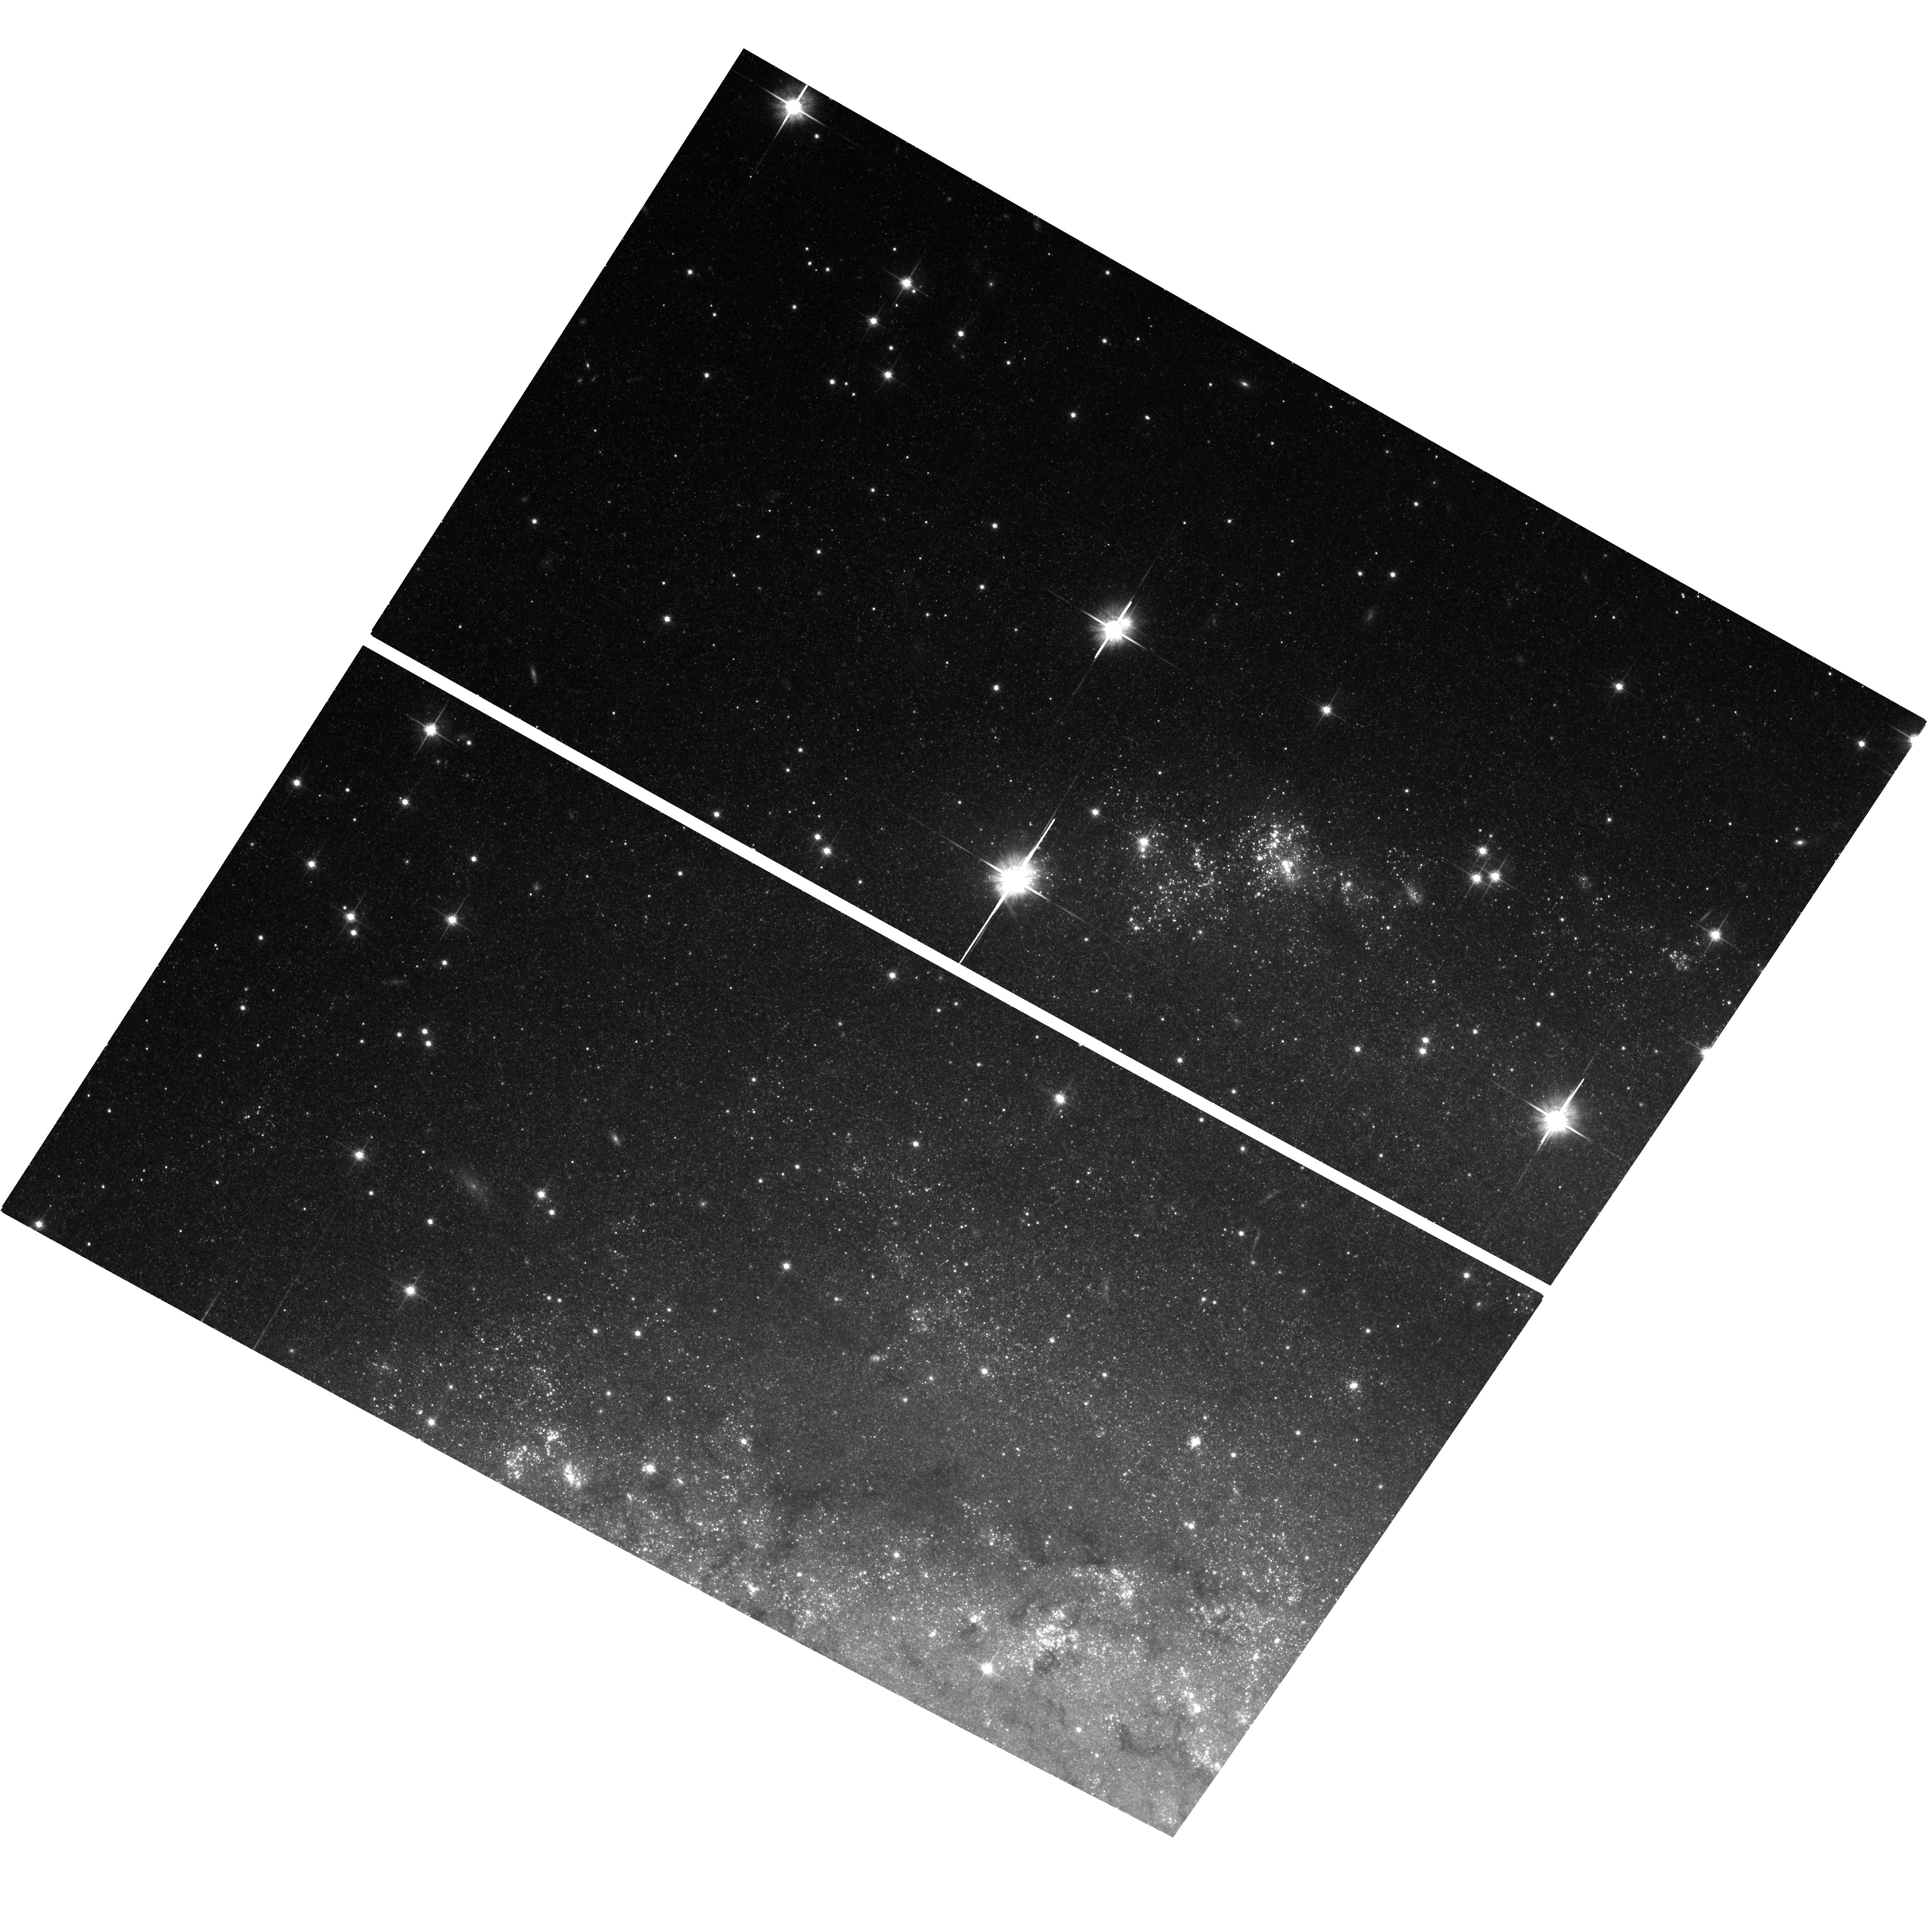
Target: field at RA 308.750°, Dec 60.206°
Instrument: ACS/WFC
Filter: F814W
Exposure: 40 min
Observation ID: hst_12450_05_acs_wfc_f814w_jbok05

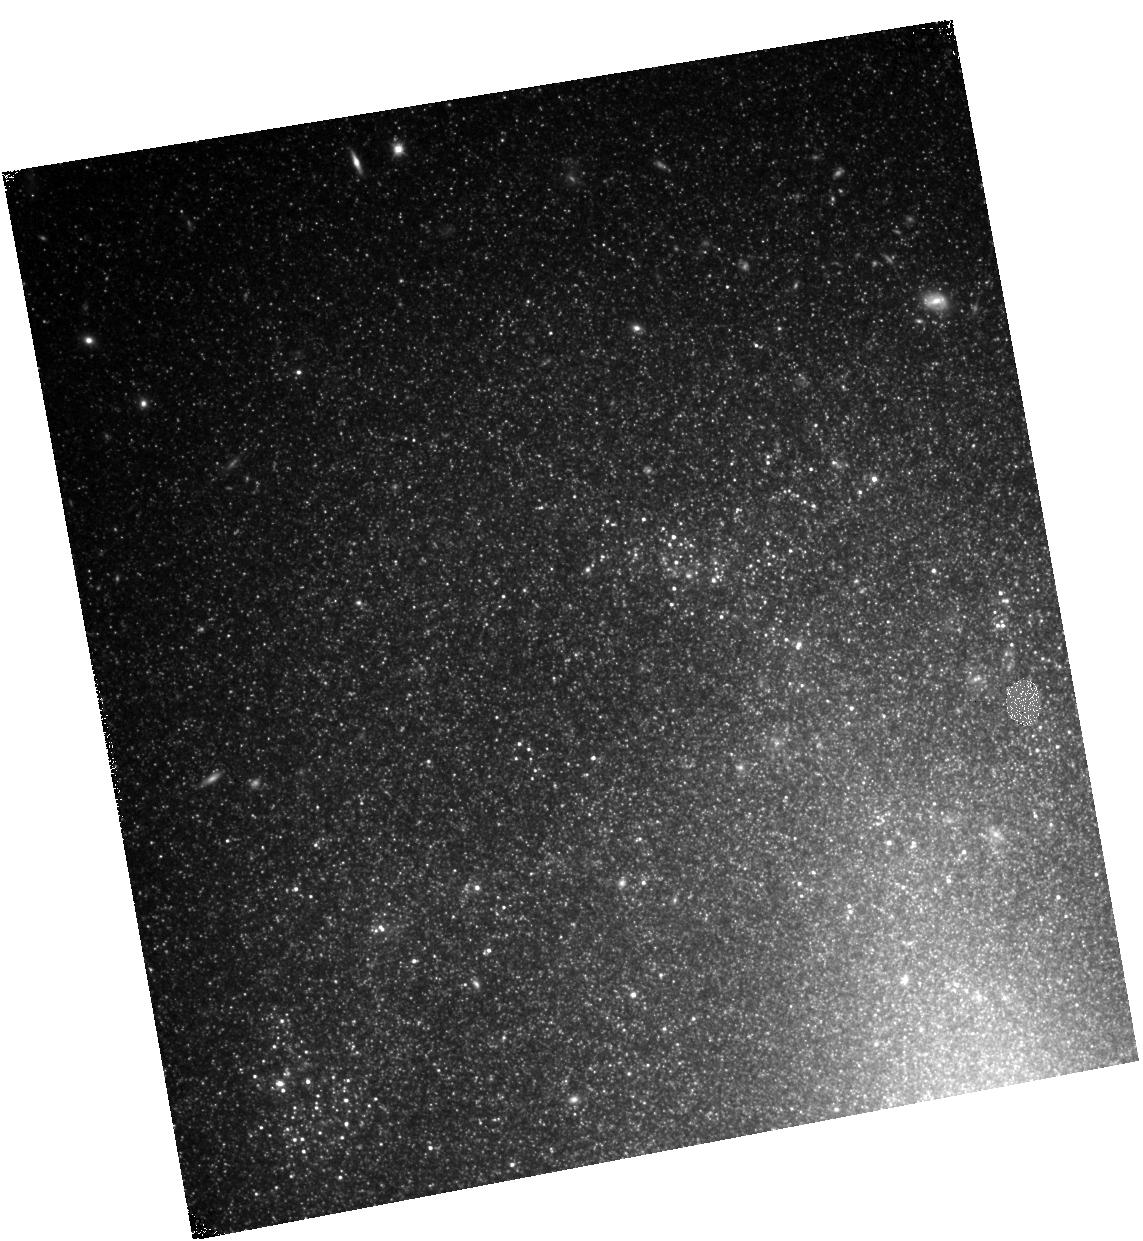
Target: SN-2002BU
Instrument: WFC3/IR
Filter: F110W
Exposure: 23 min
Observation ID: hst_12450_03_wfc3_ir_f110w_ibok03

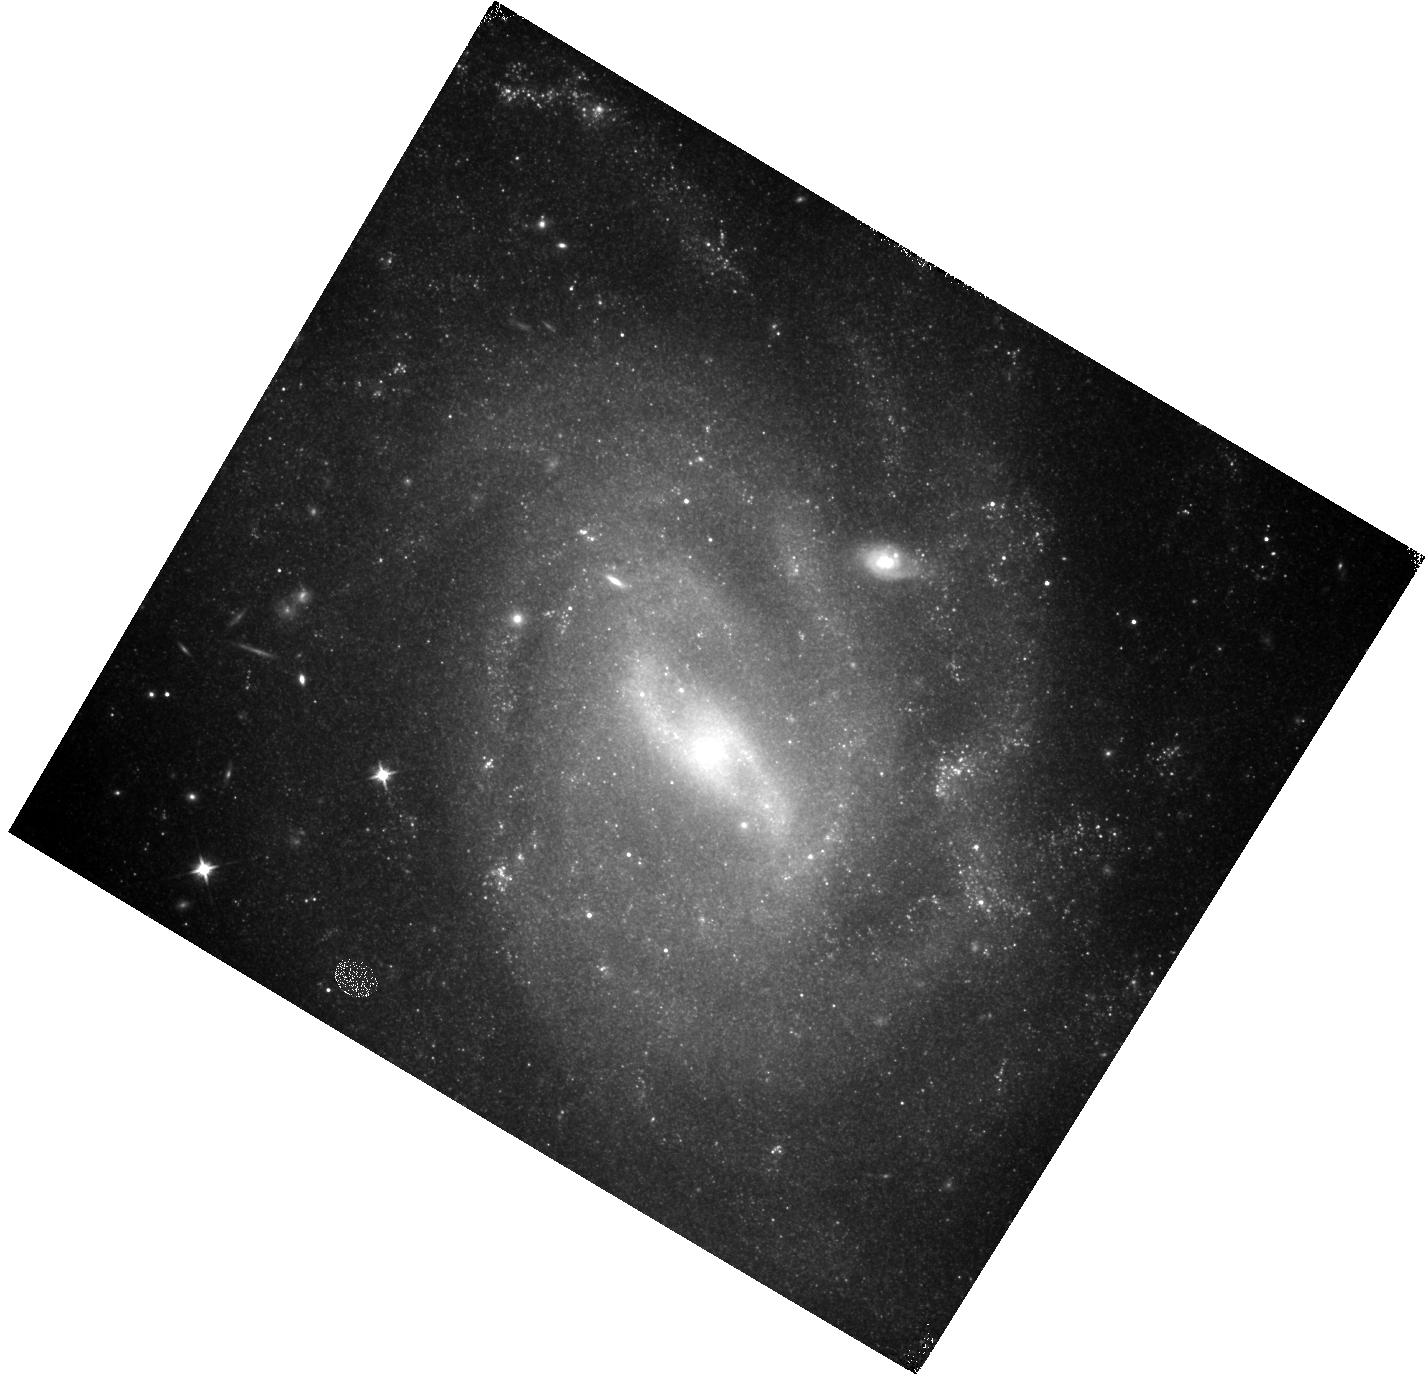
Target: SN-2003GM
Instrument: WFC3/IR
Filter: F110W
Exposure: 20 min
Observation ID: hst_12450_04_wfc3_ir_f110w_ibok04

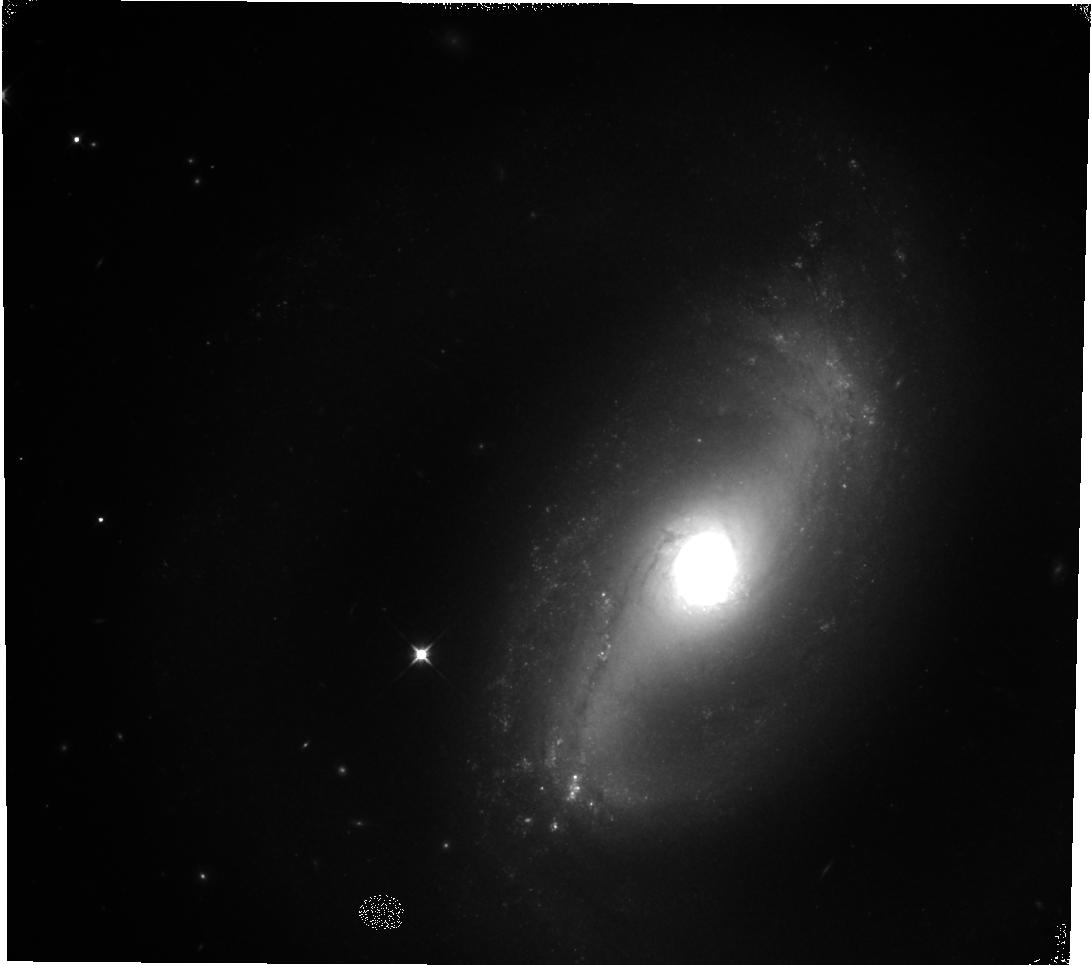
Target: SN-2001AC
Instrument: WFC3/IR
Filter: F110W
Exposure: 22 min
Observation ID: hst_12450_02_wfc3_ir_f110w_ibok02

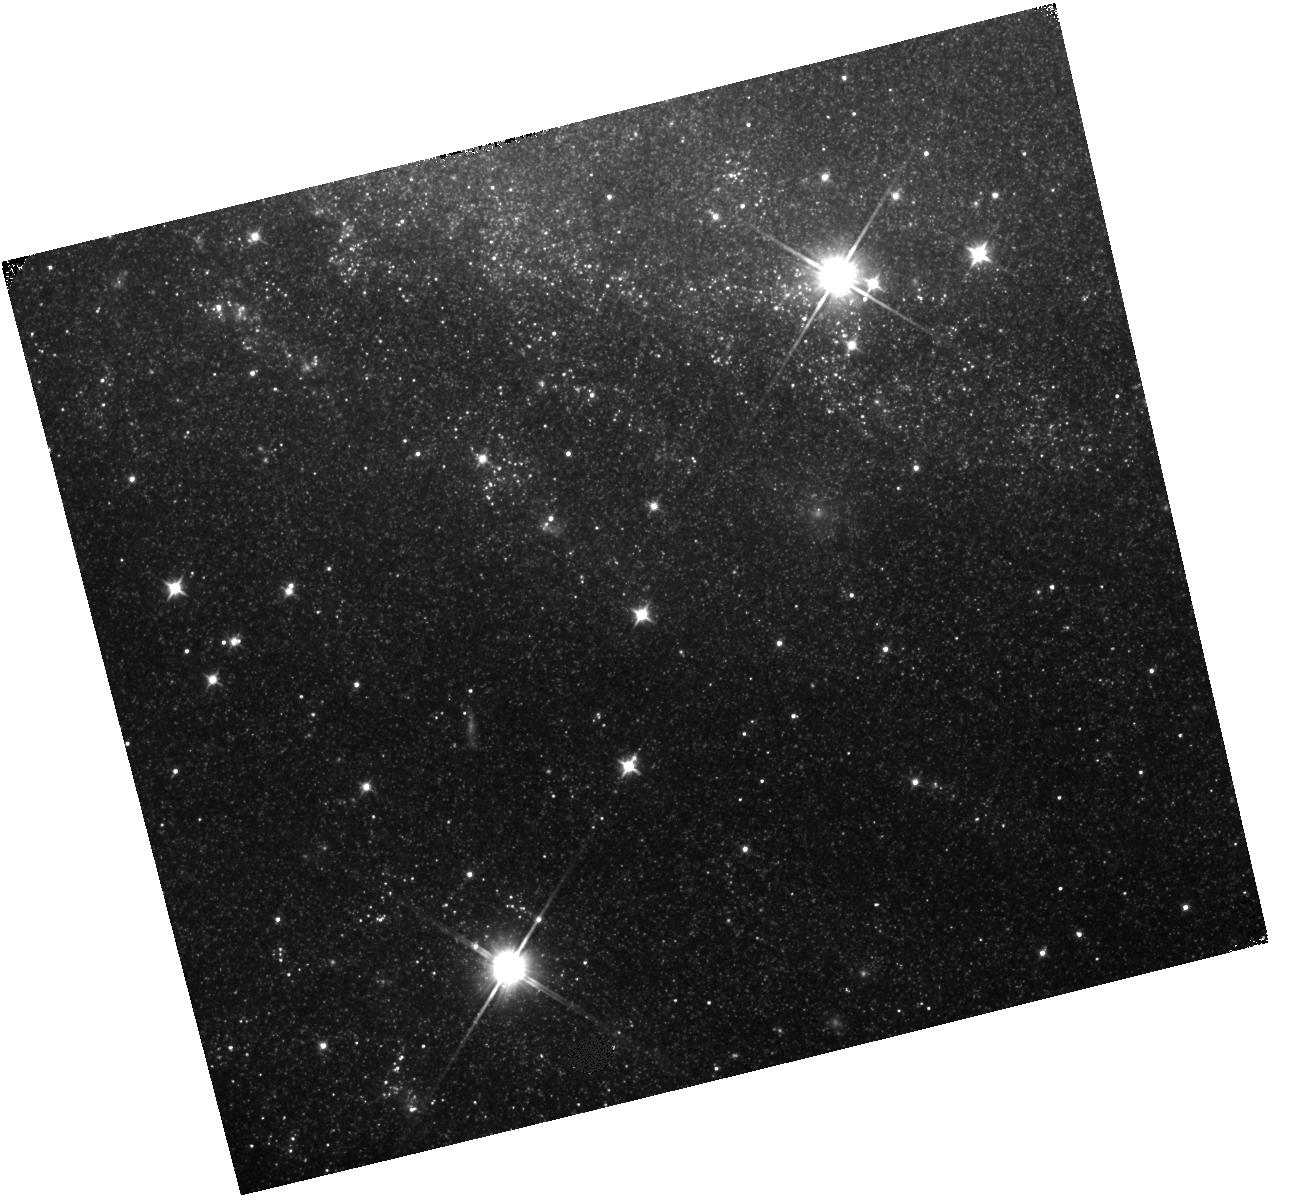
Target: SN-2008S
Instrument: WFC3/IR
Filter: F110W
Exposure: 25 min
Observation ID: hst_12450_05_wfc3_ir_f110w_ibok05

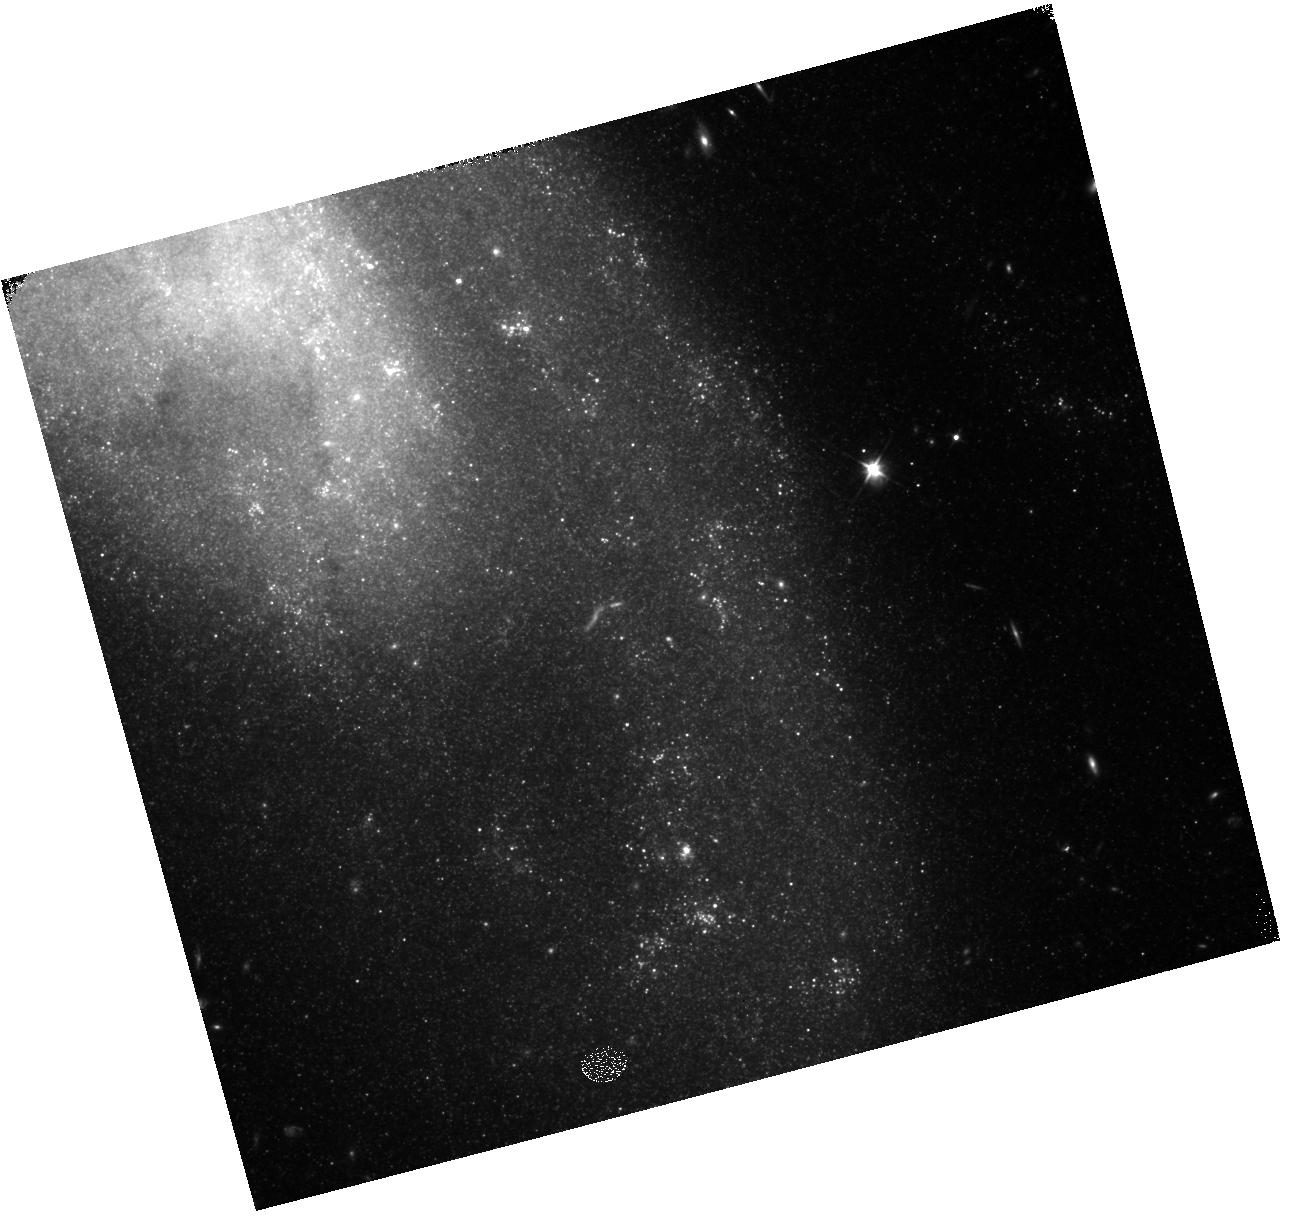
Target: SN-1999BW
Instrument: WFC3/IR
Filter: F110W
Exposure: 23 min
Observation ID: hst_12450_01_wfc3_ir_f110w_ibok01

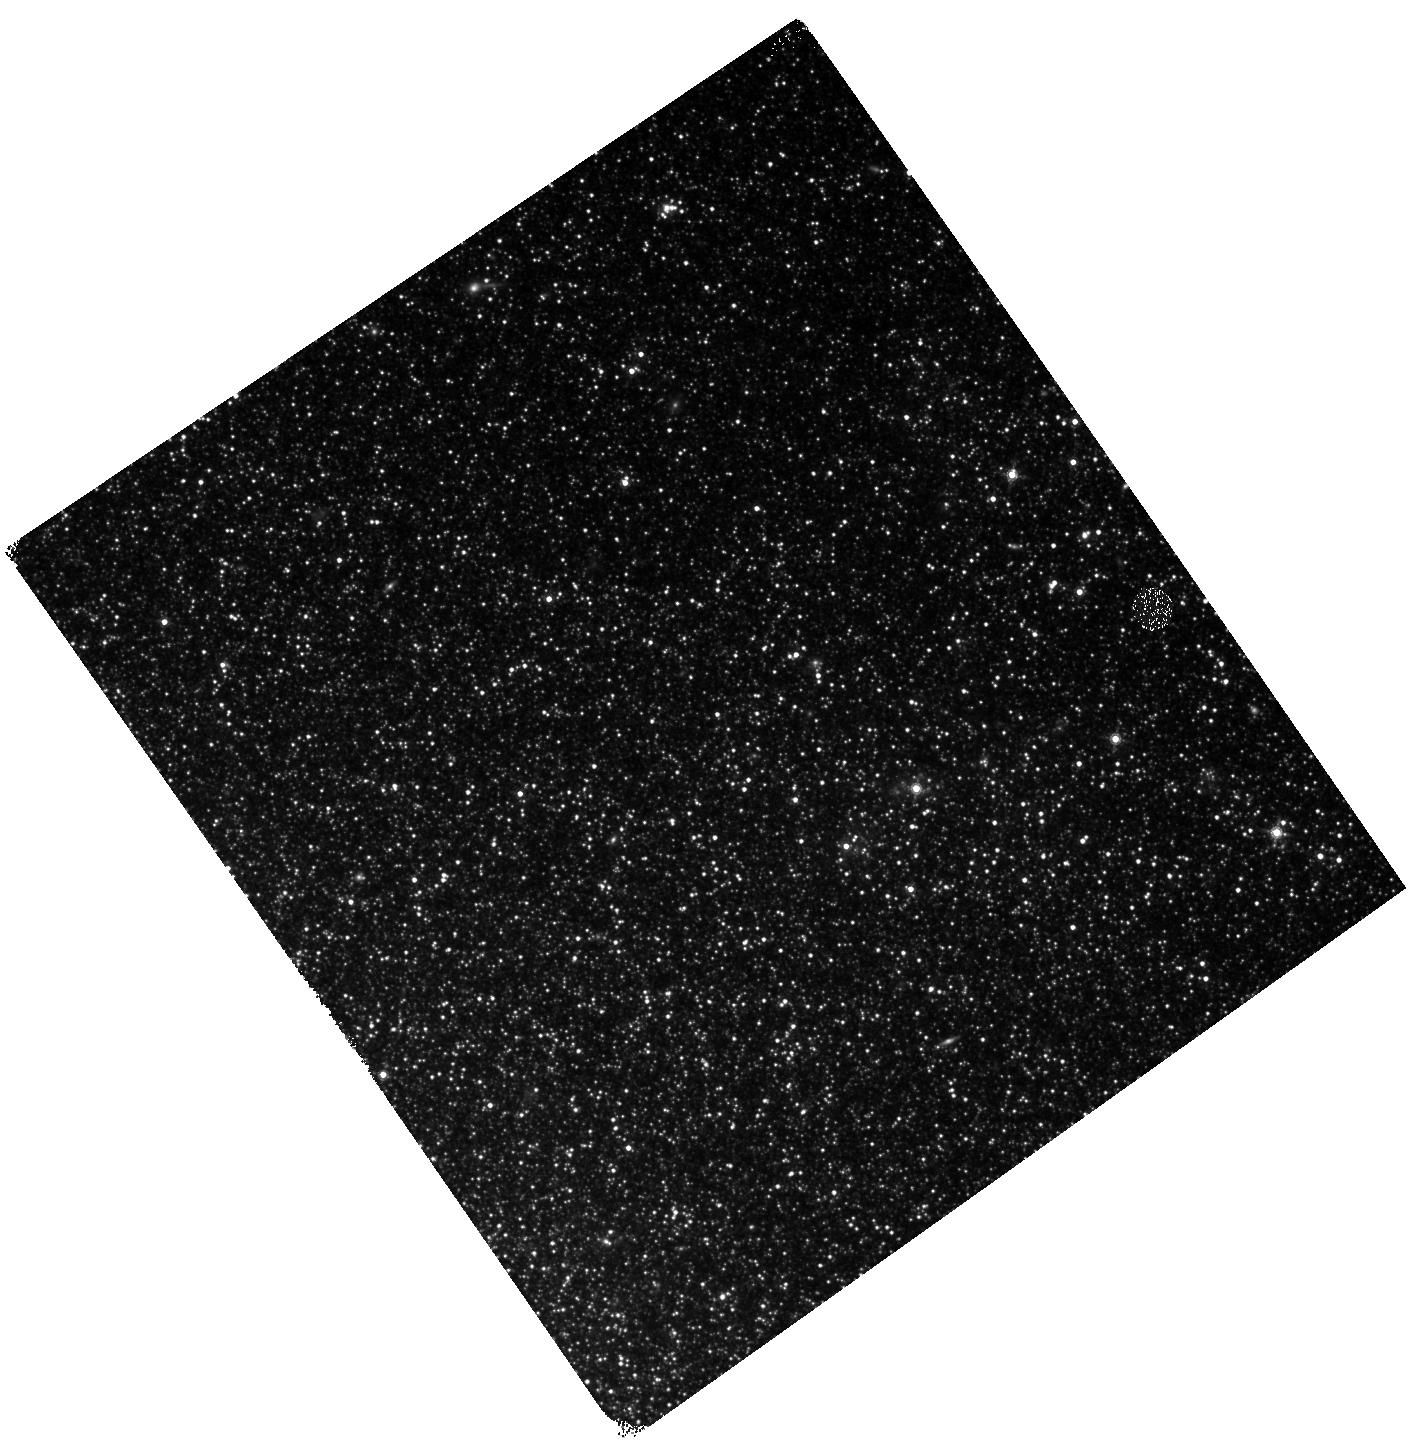
Target: NGC-300OT
Instrument: WFC3/IR
Filter: F160W
Exposure: 23 min
Observation ID: hst_12450_06_wfc3_ir_f160w_ibok06

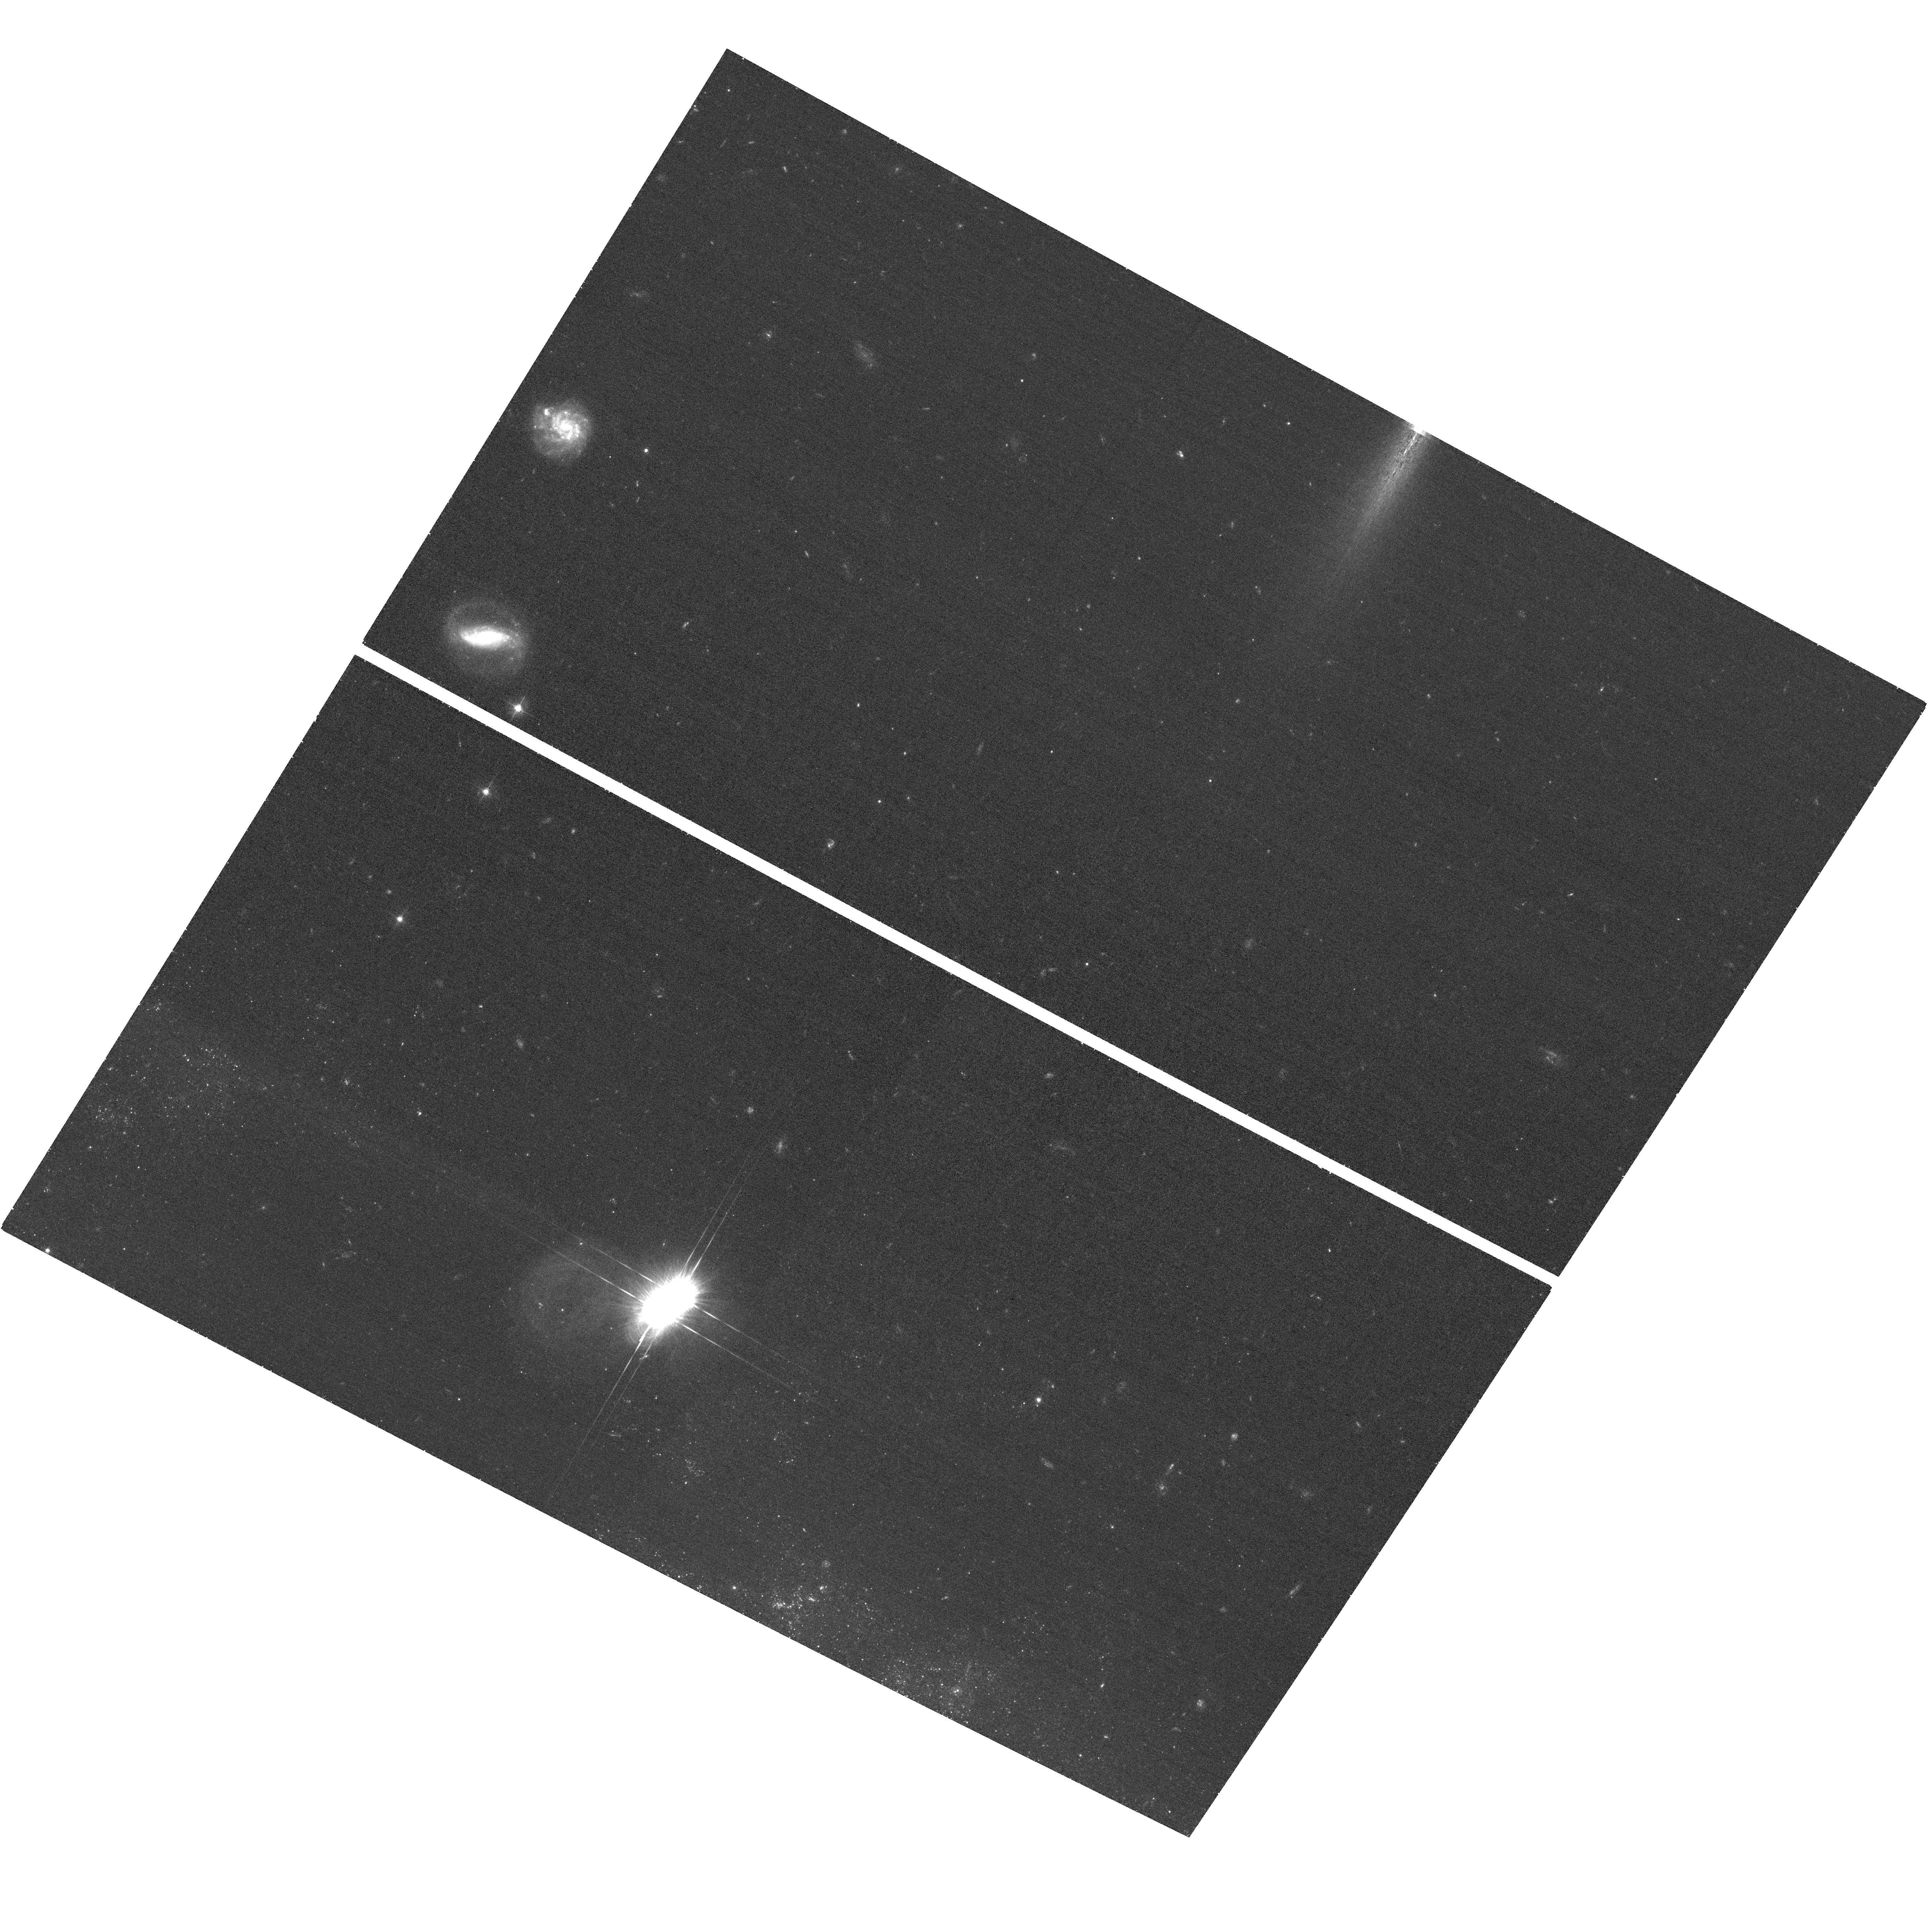
Target: field at RA 154.987°, Dec 45.620°
Instrument: ACS/WFC
Filter: F435W
Exposure: 39 min
Observation ID: hst_12450_01_acs_wfc_f435w_jbok01

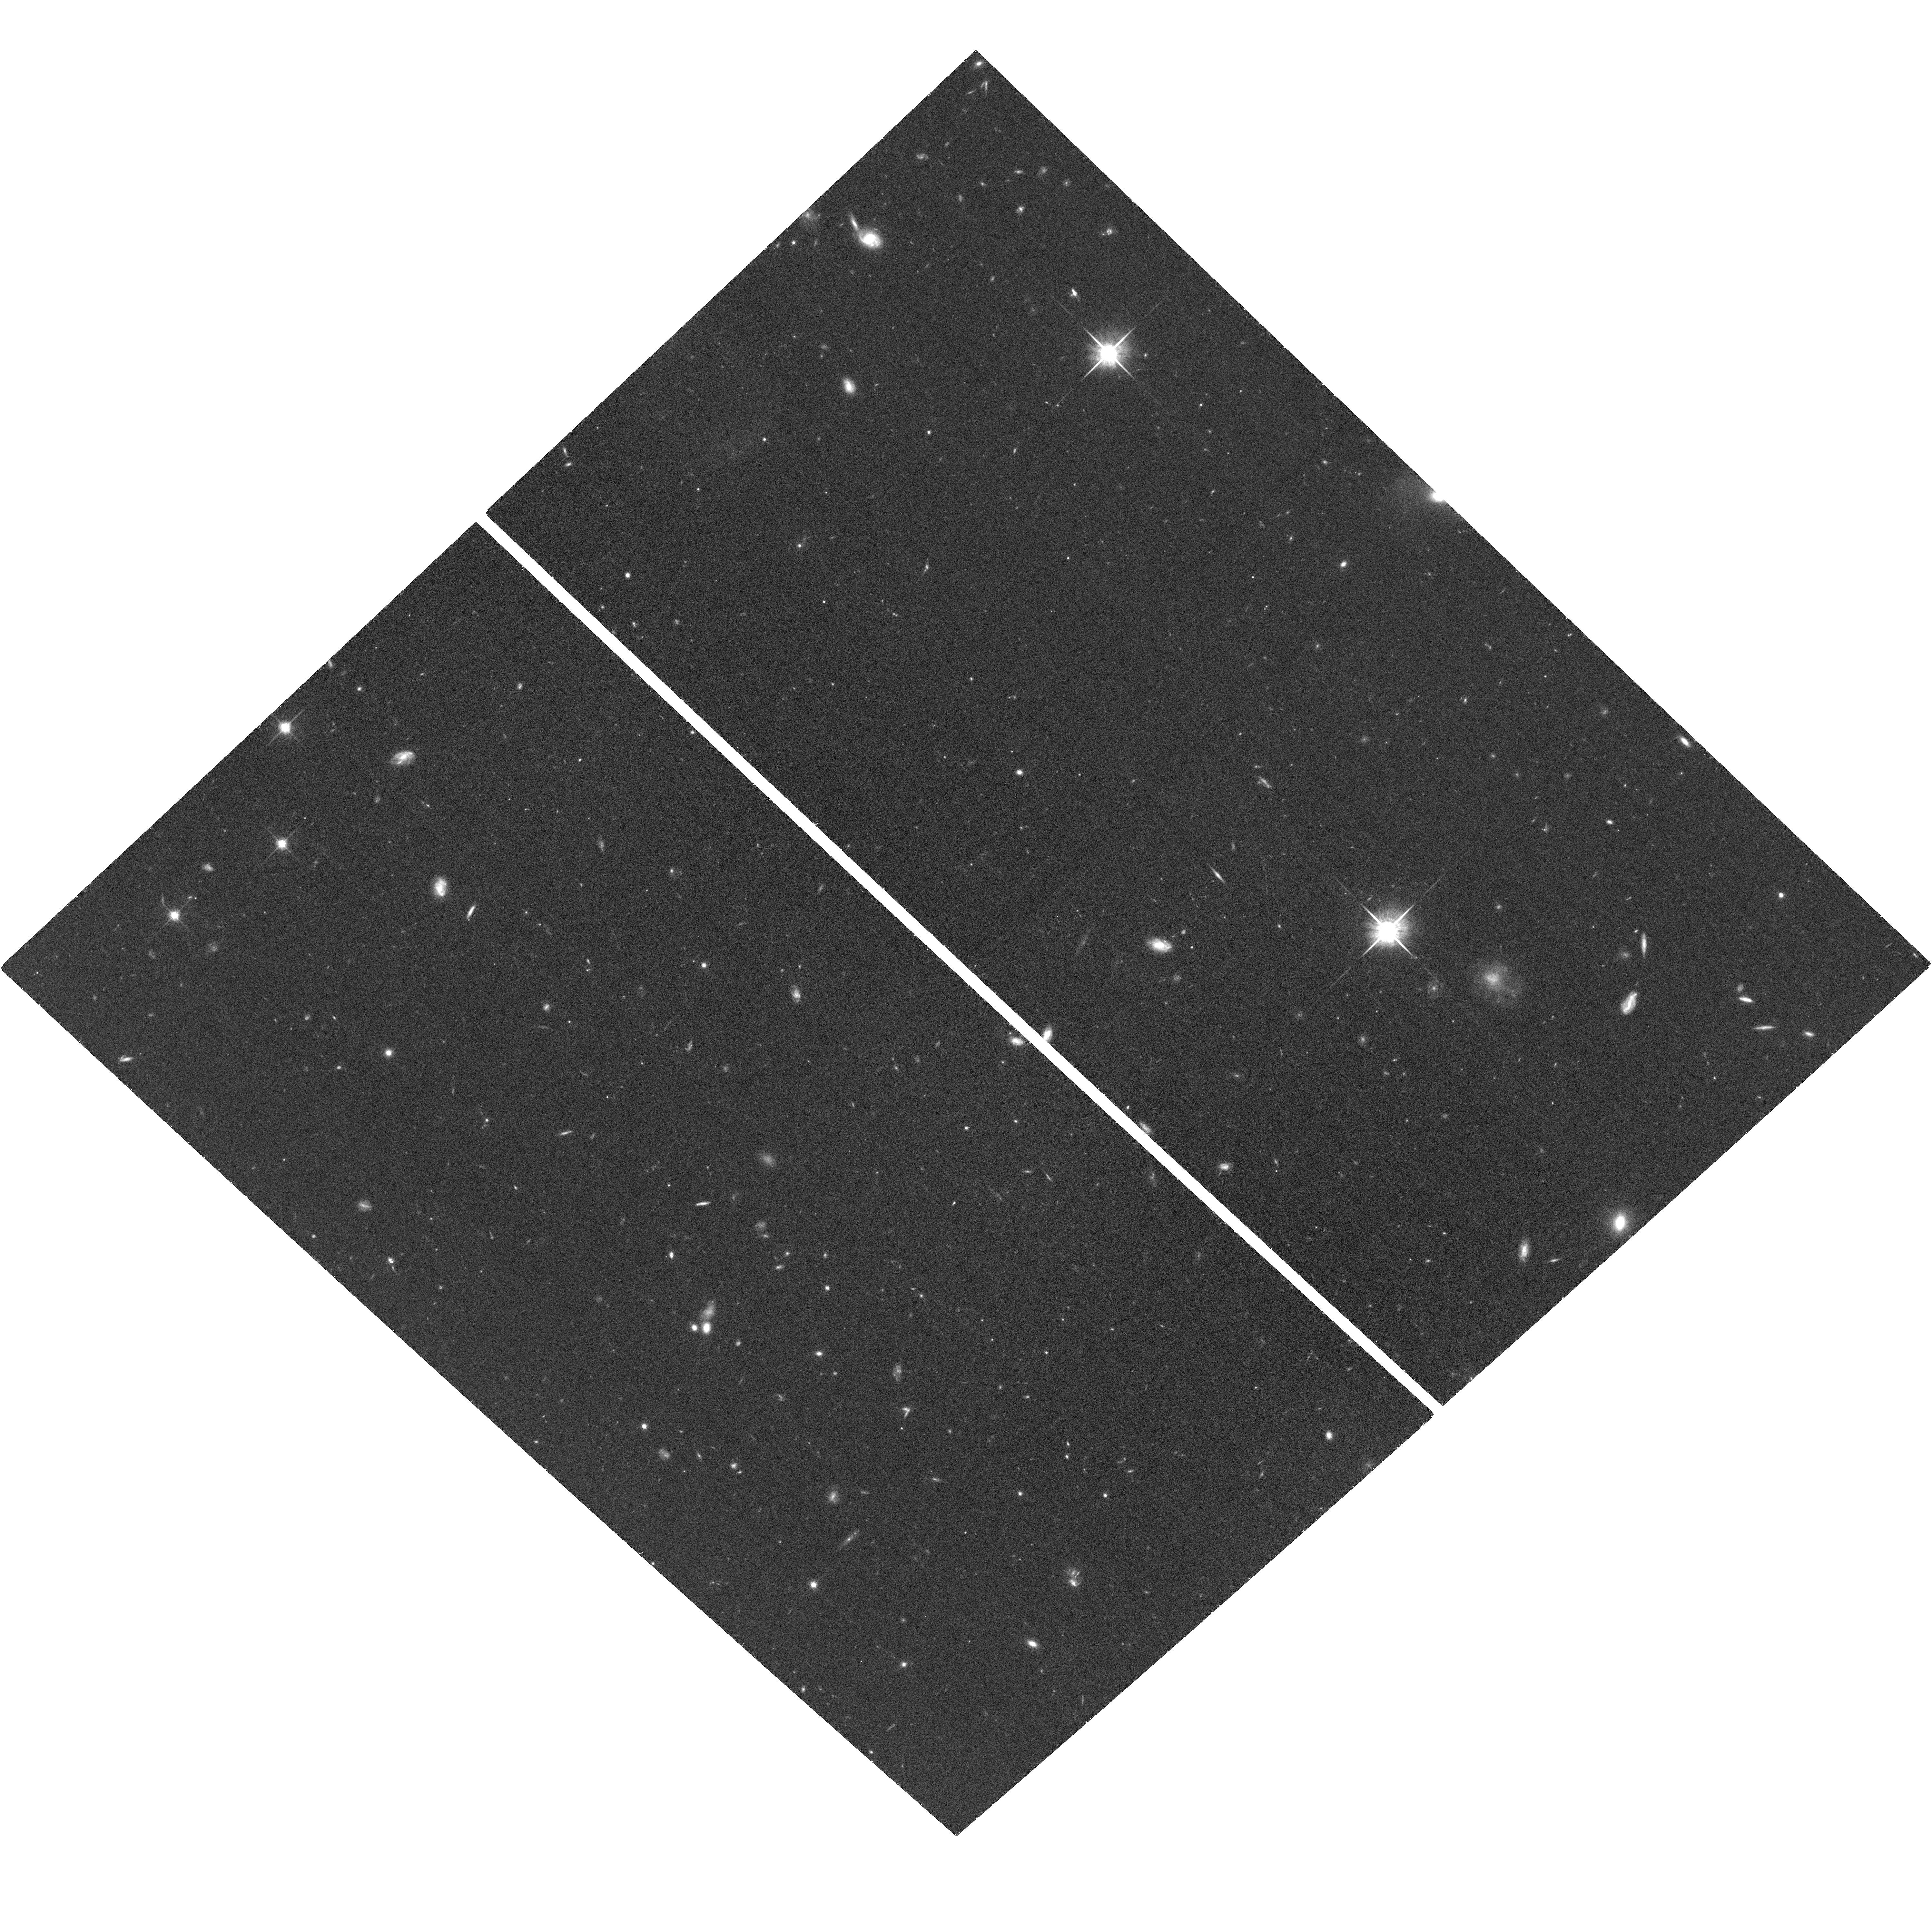
Target: field at RA 165.808°, Dec 28.074°
Instrument: ACS/WFC
Filter: F814W
Exposure: 37 min
Observation ID: hst_12450_02_acs_wfc_f814w_jbok02

Understanding A New Class of Mid?IR Transients (PI: Kochanek, Chris S.)

There is a new class of stellar transients whose progenitors are completely obscured (probably) extreme AGB stars, where the dust in the surviving wind appears to reform after the transient and again cloak the system. Whether these are true supernovae or a new class of stellar eruption is unclear, so the key question is whether or not the star survived. However, their present day emission appears to be due to optically thick dust (shock) heated by the ejecta from the transient, so we must understand the evolution of this emission and the dust optical depths before we can determine the survival of the stars. We propose a combination of Spitzer, Hubble and Chandra observations to characterize 6 of the new transients and a comparison sample of 5 supernovae with late time emission due to shocks and 3 luminous variable outbursts with late time emission due to a surviving star surrounded by ejected matter. The SST data will characterize the shock luminosity and its rate of decay, both exploring the physics of dusty shocks and setting limits on the flux from any surviving star. The near?IR HST data will tightly constrain the optical depth of the dust and potentially allow us to see through it to any surviving star. If the emission is from a dusty shock, there must be X?ray emission, and the amount of soft X?ray absorption will determine the the absorbing column densities.